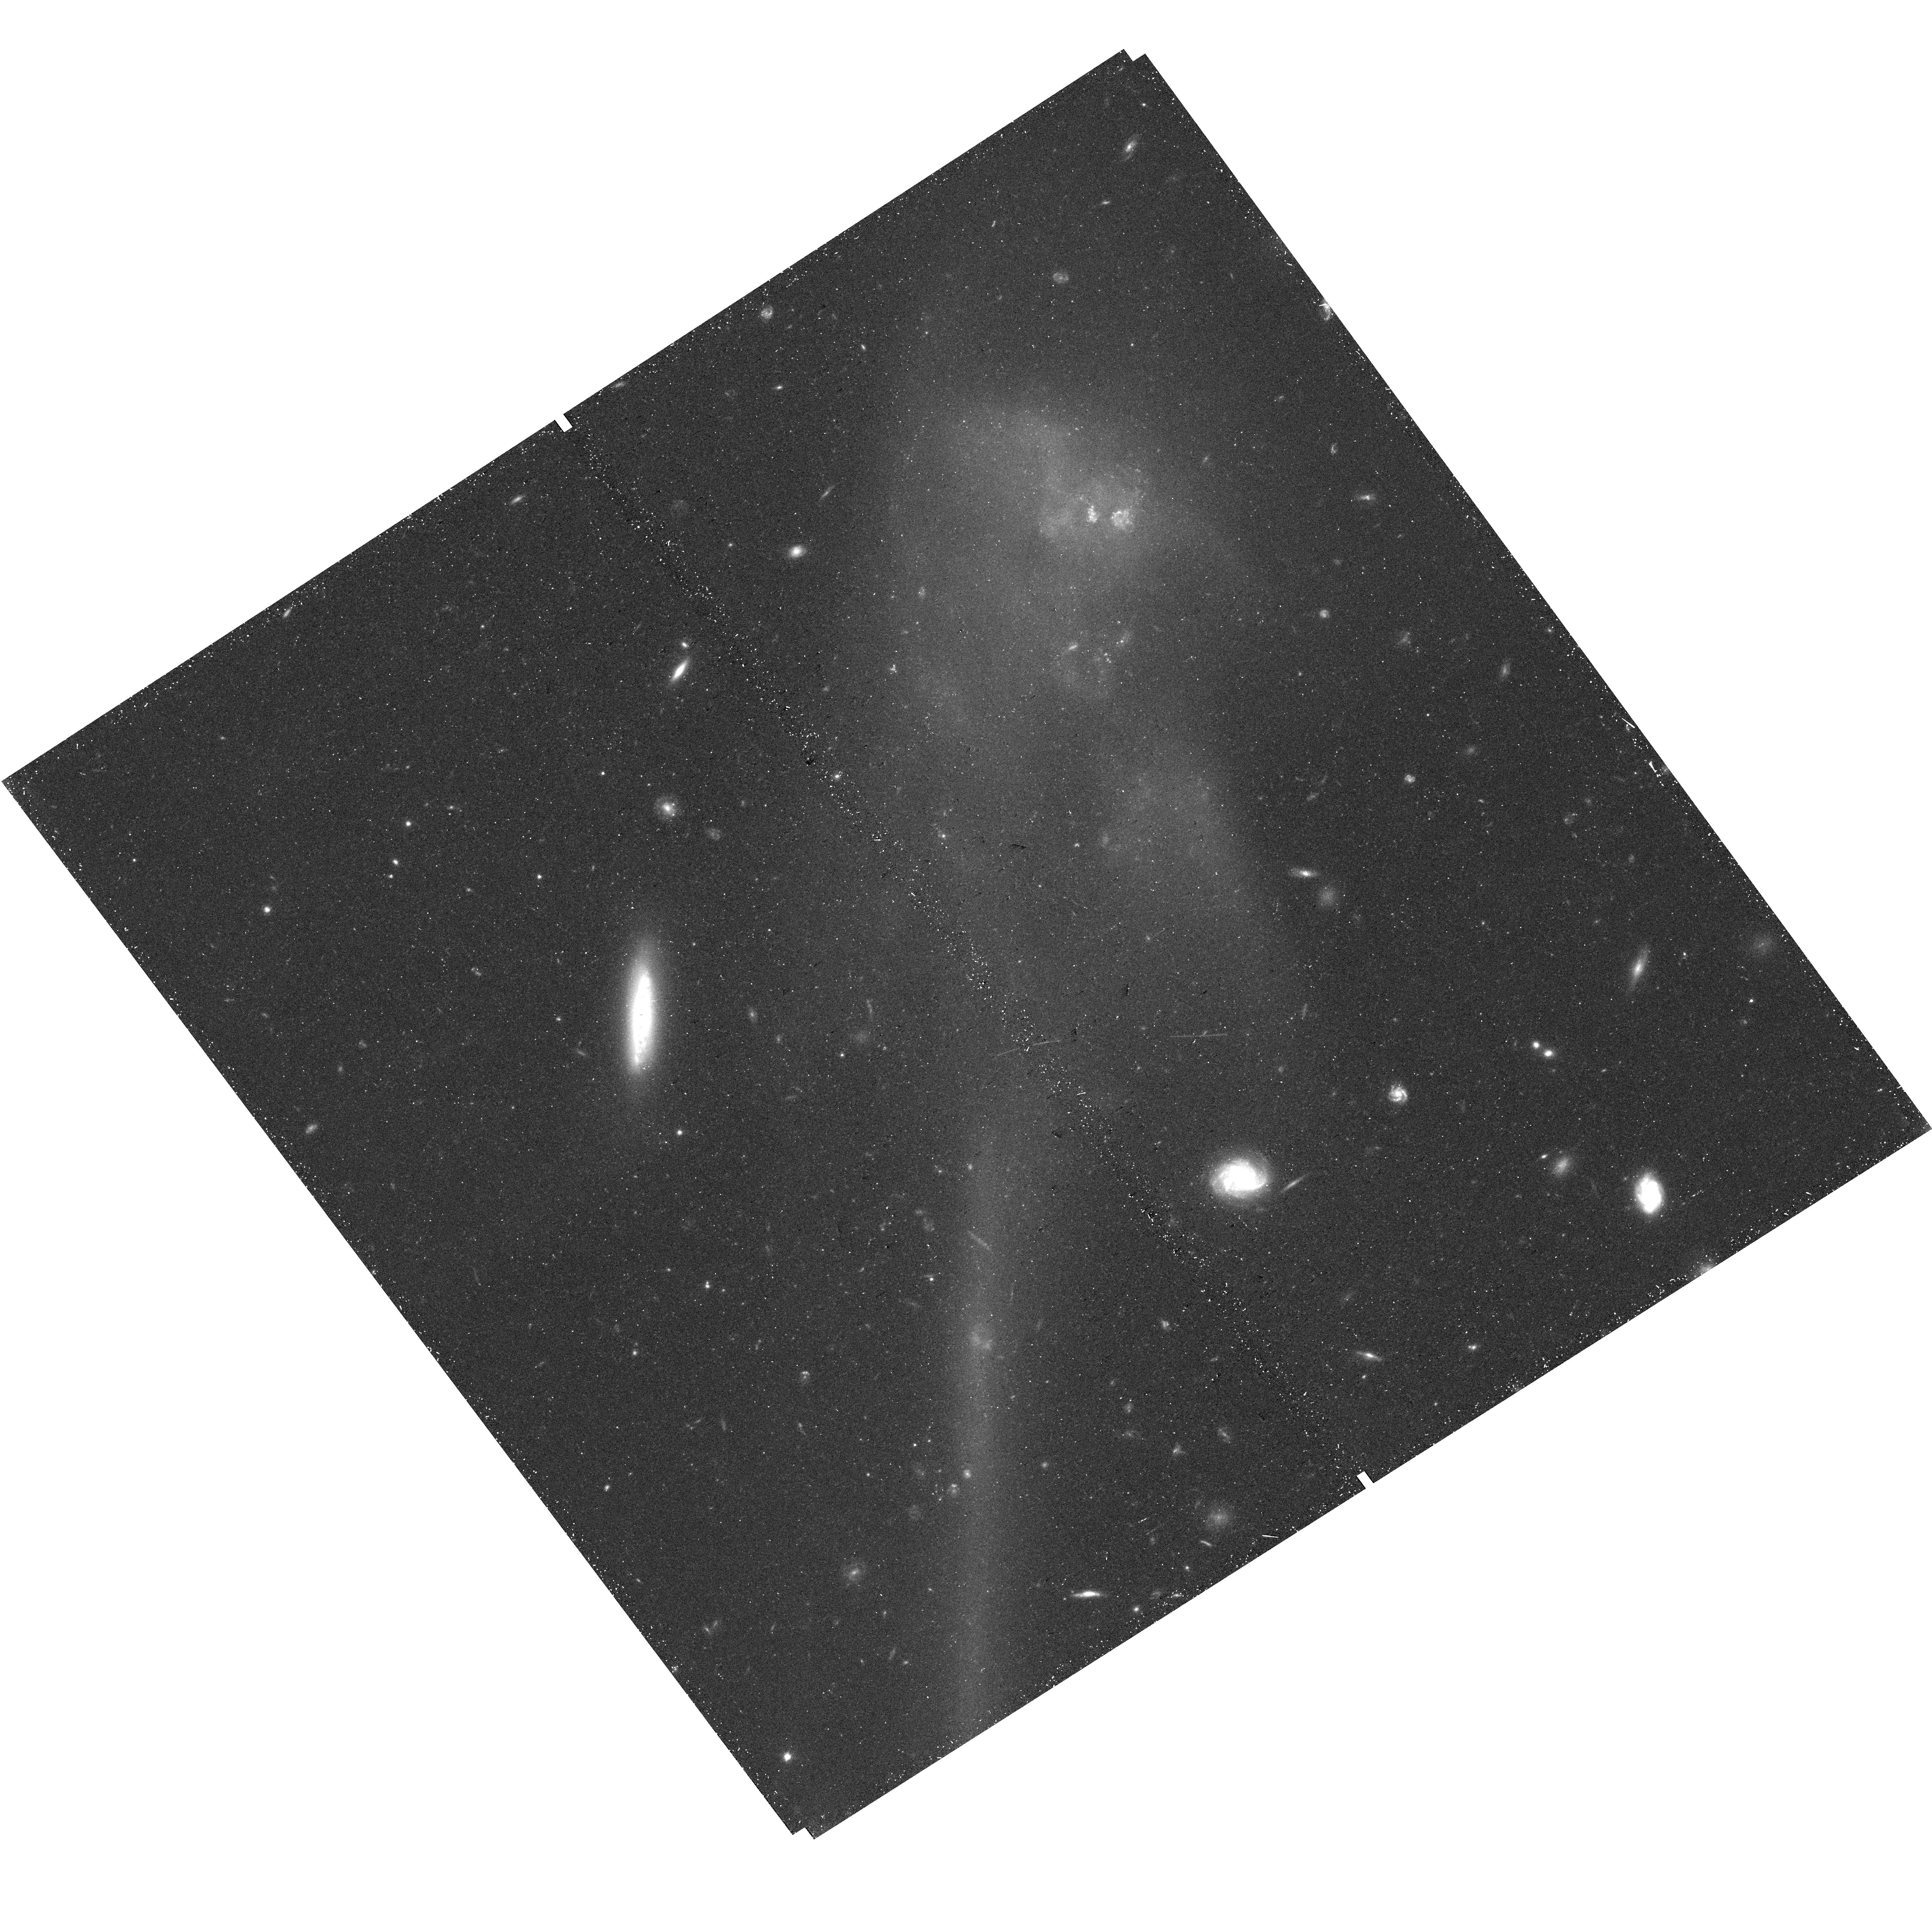
Target: ABELL-1185-F2-NEW
Instrument: WFC3/UVIS
Filter: F600LP
Exposure: 24 min
Observation ID: hst_17212_2b_wfc3_uvis_f600lp_ieyi2b

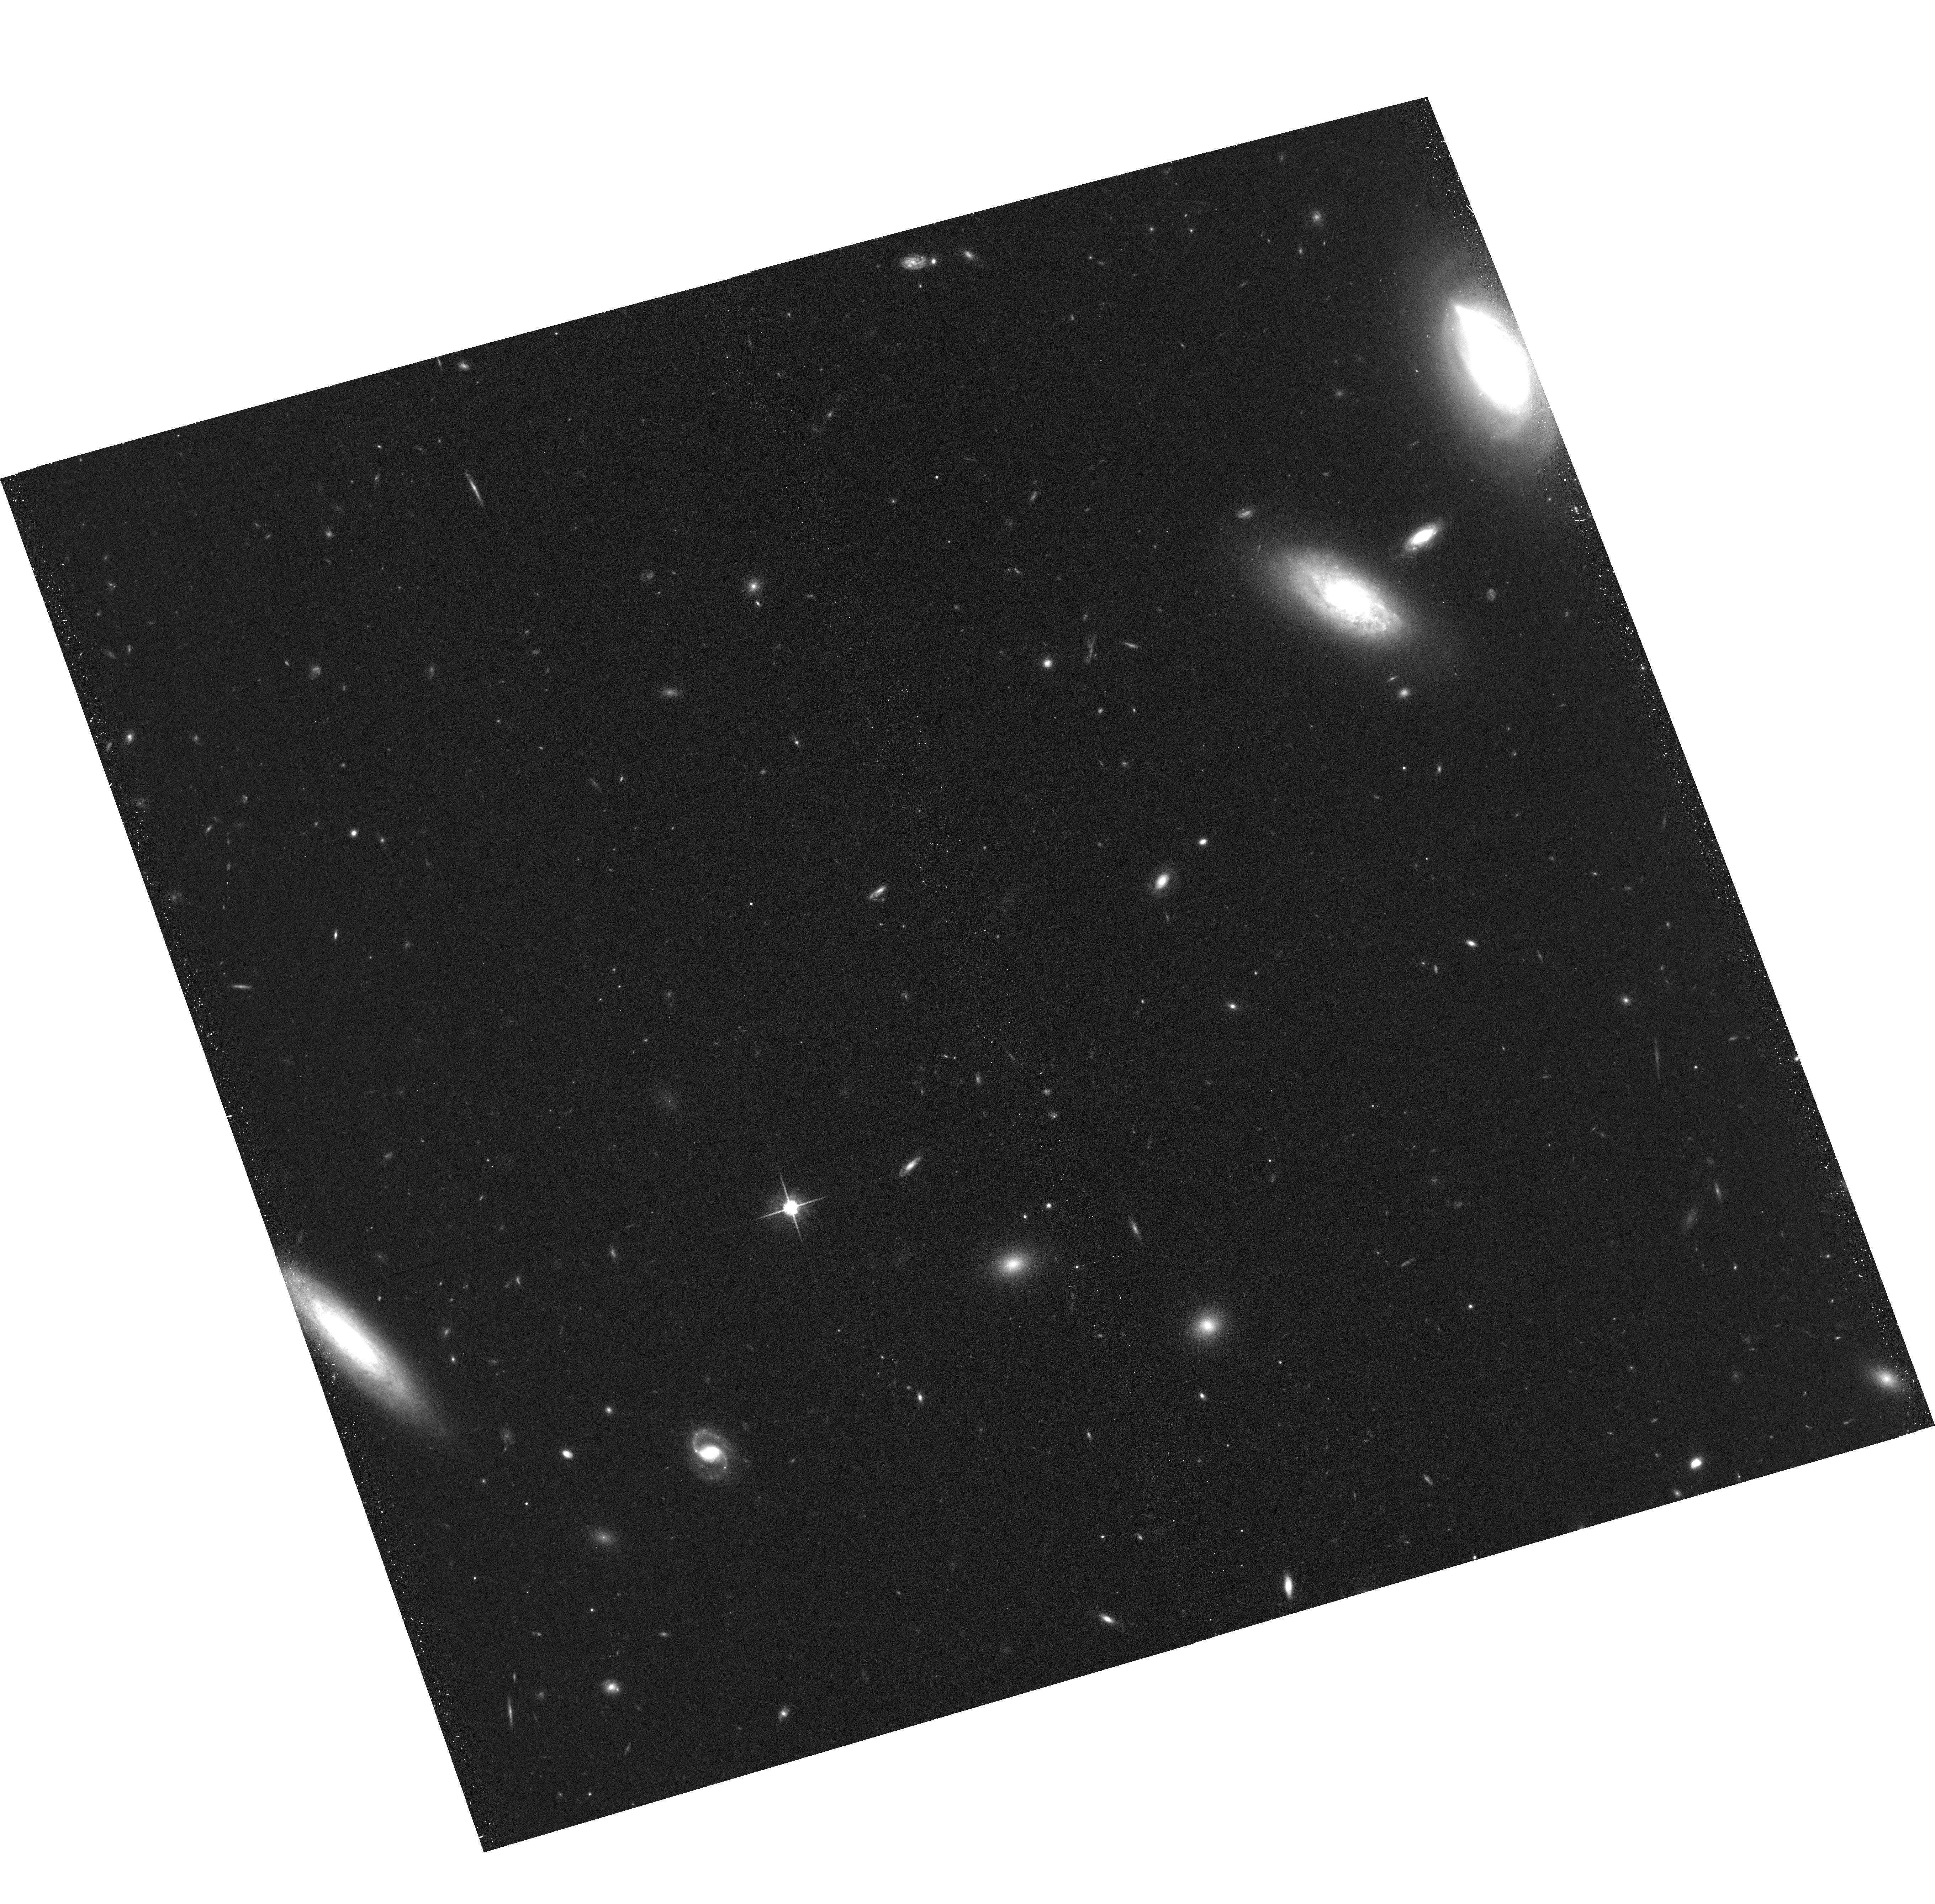
Target: field at RA 167.849°, Dec 28.659°
Instrument: ACS/WFC
Filter: F814W
Exposure: 33 min
Observation ID: hst_17212_02_acs_wfc_f814w_jeyi02

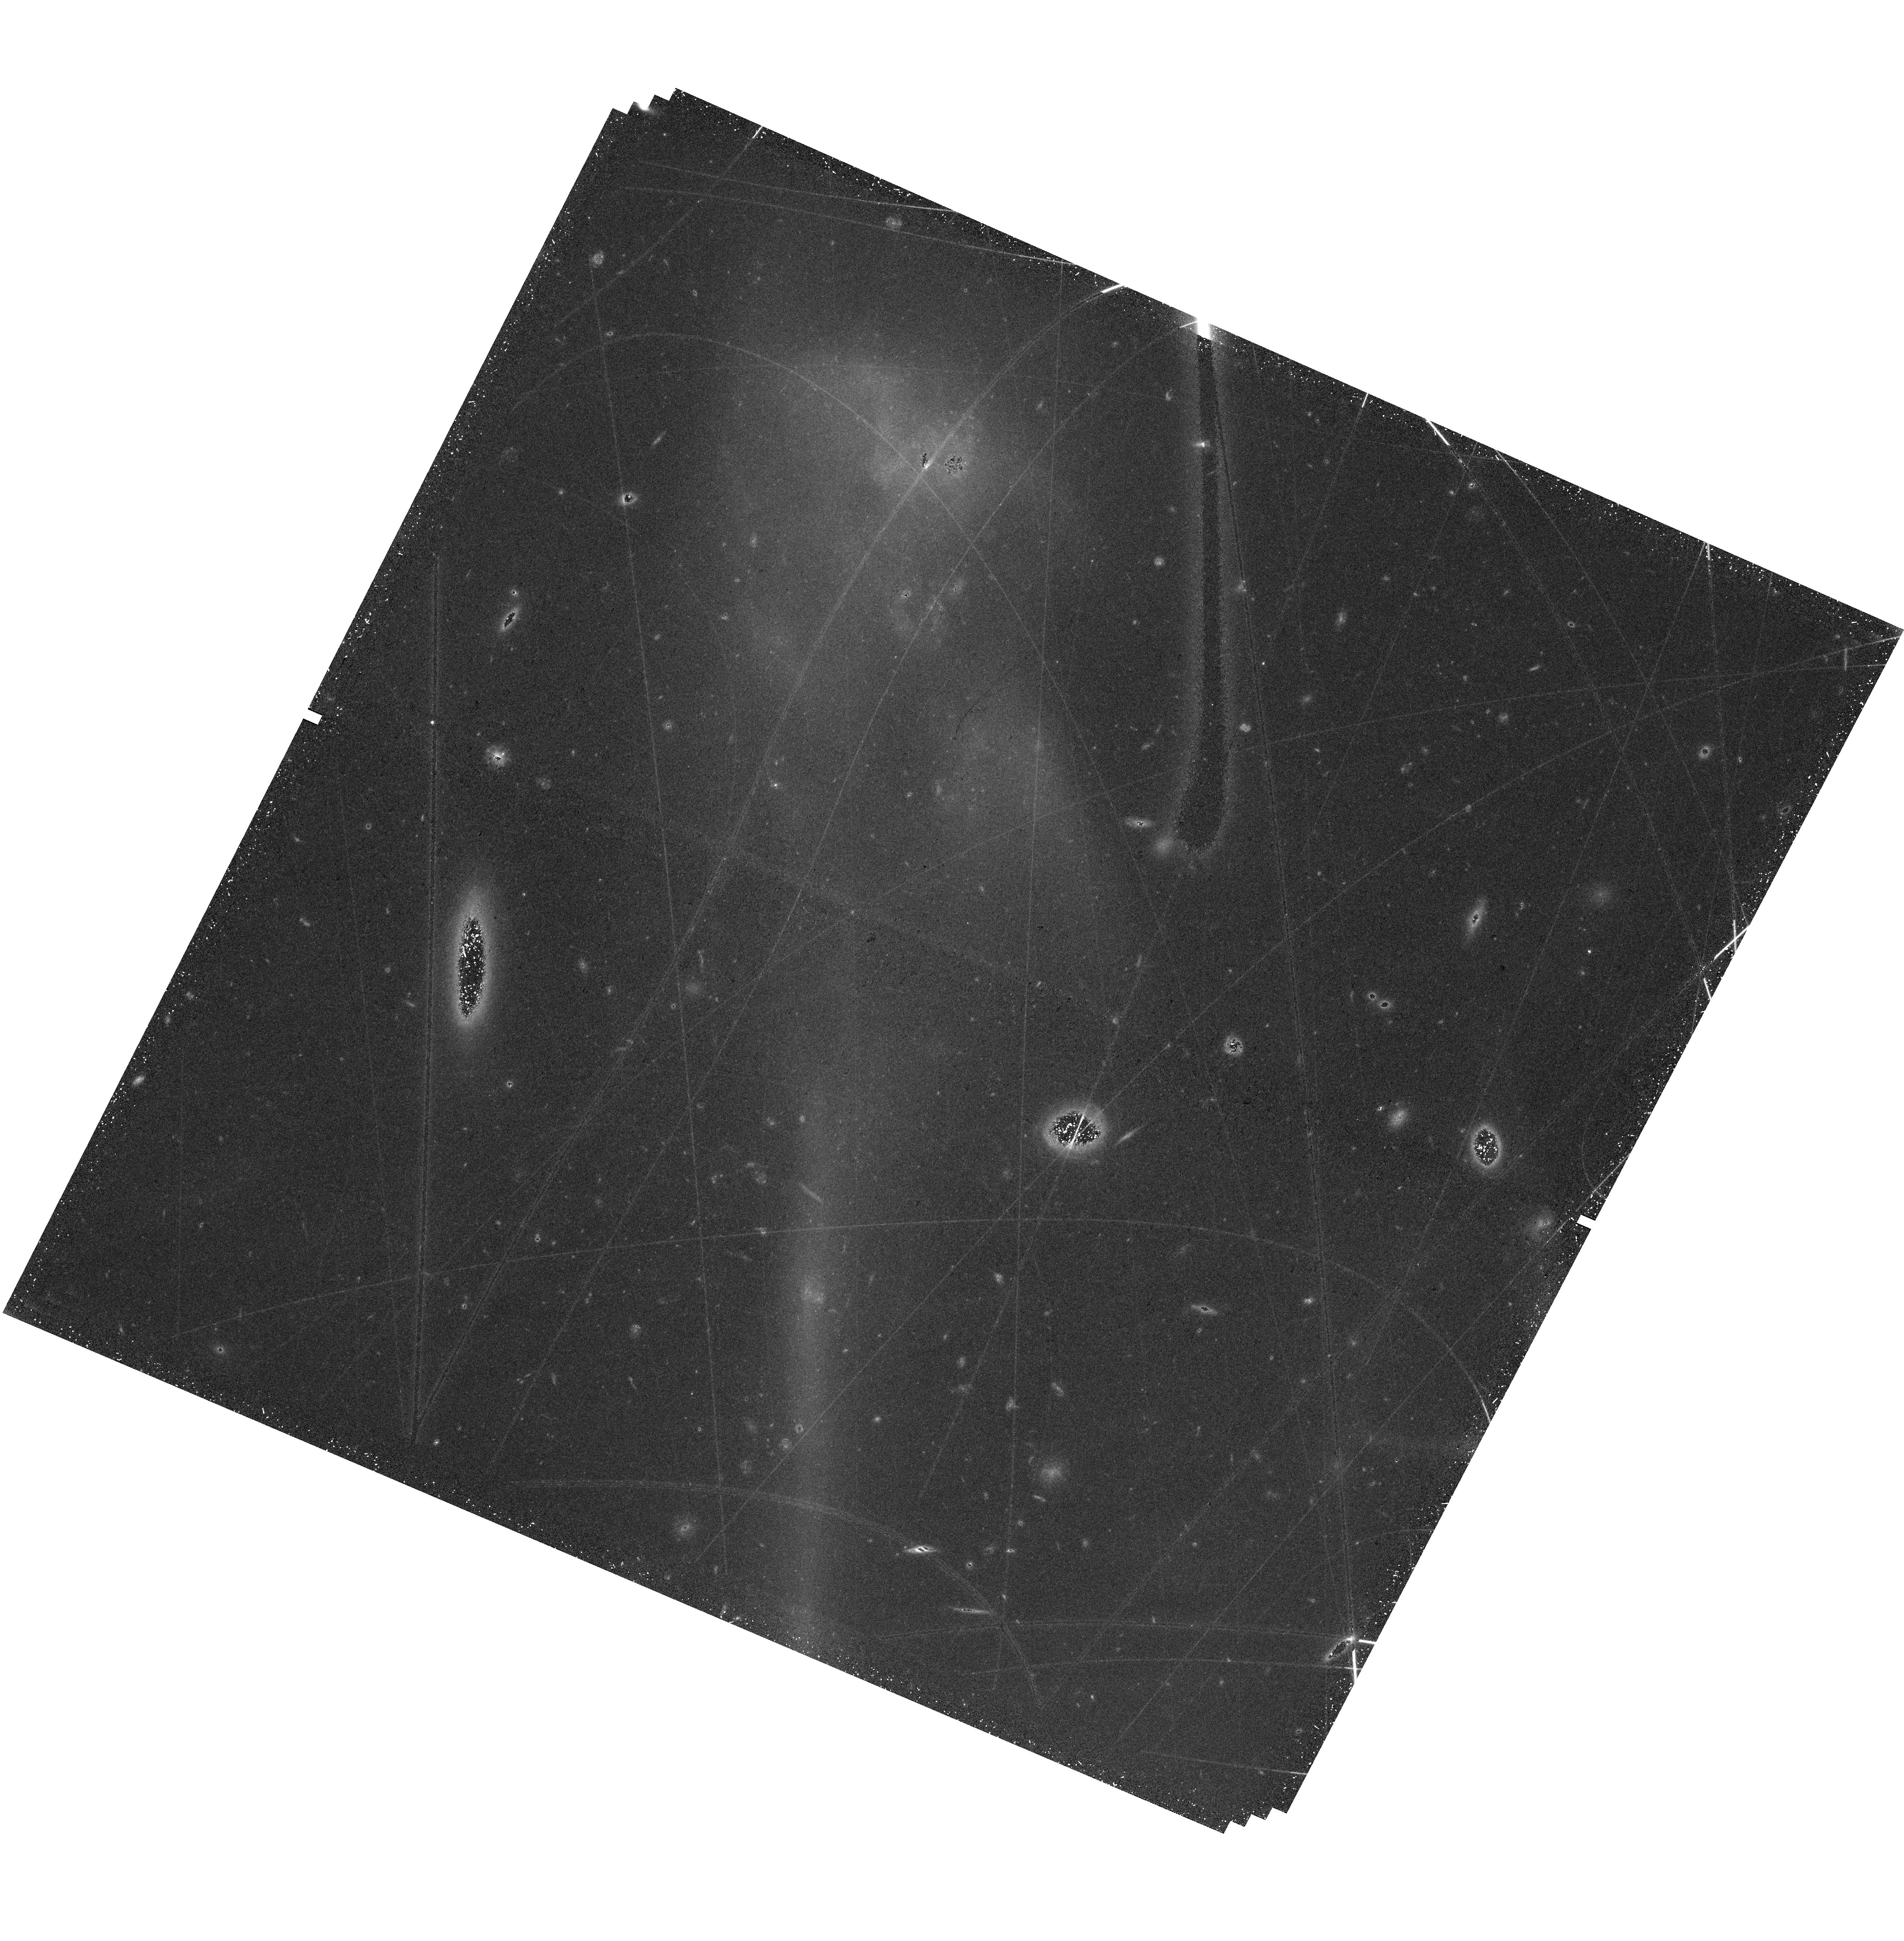
Target: ABELL-1185-F2
Instrument: WFC3/UVIS
Filter: F600LP
Exposure: 48 min
Observation ID: hst_17212_02_wfc3_uvis_f600lp_ieyi02

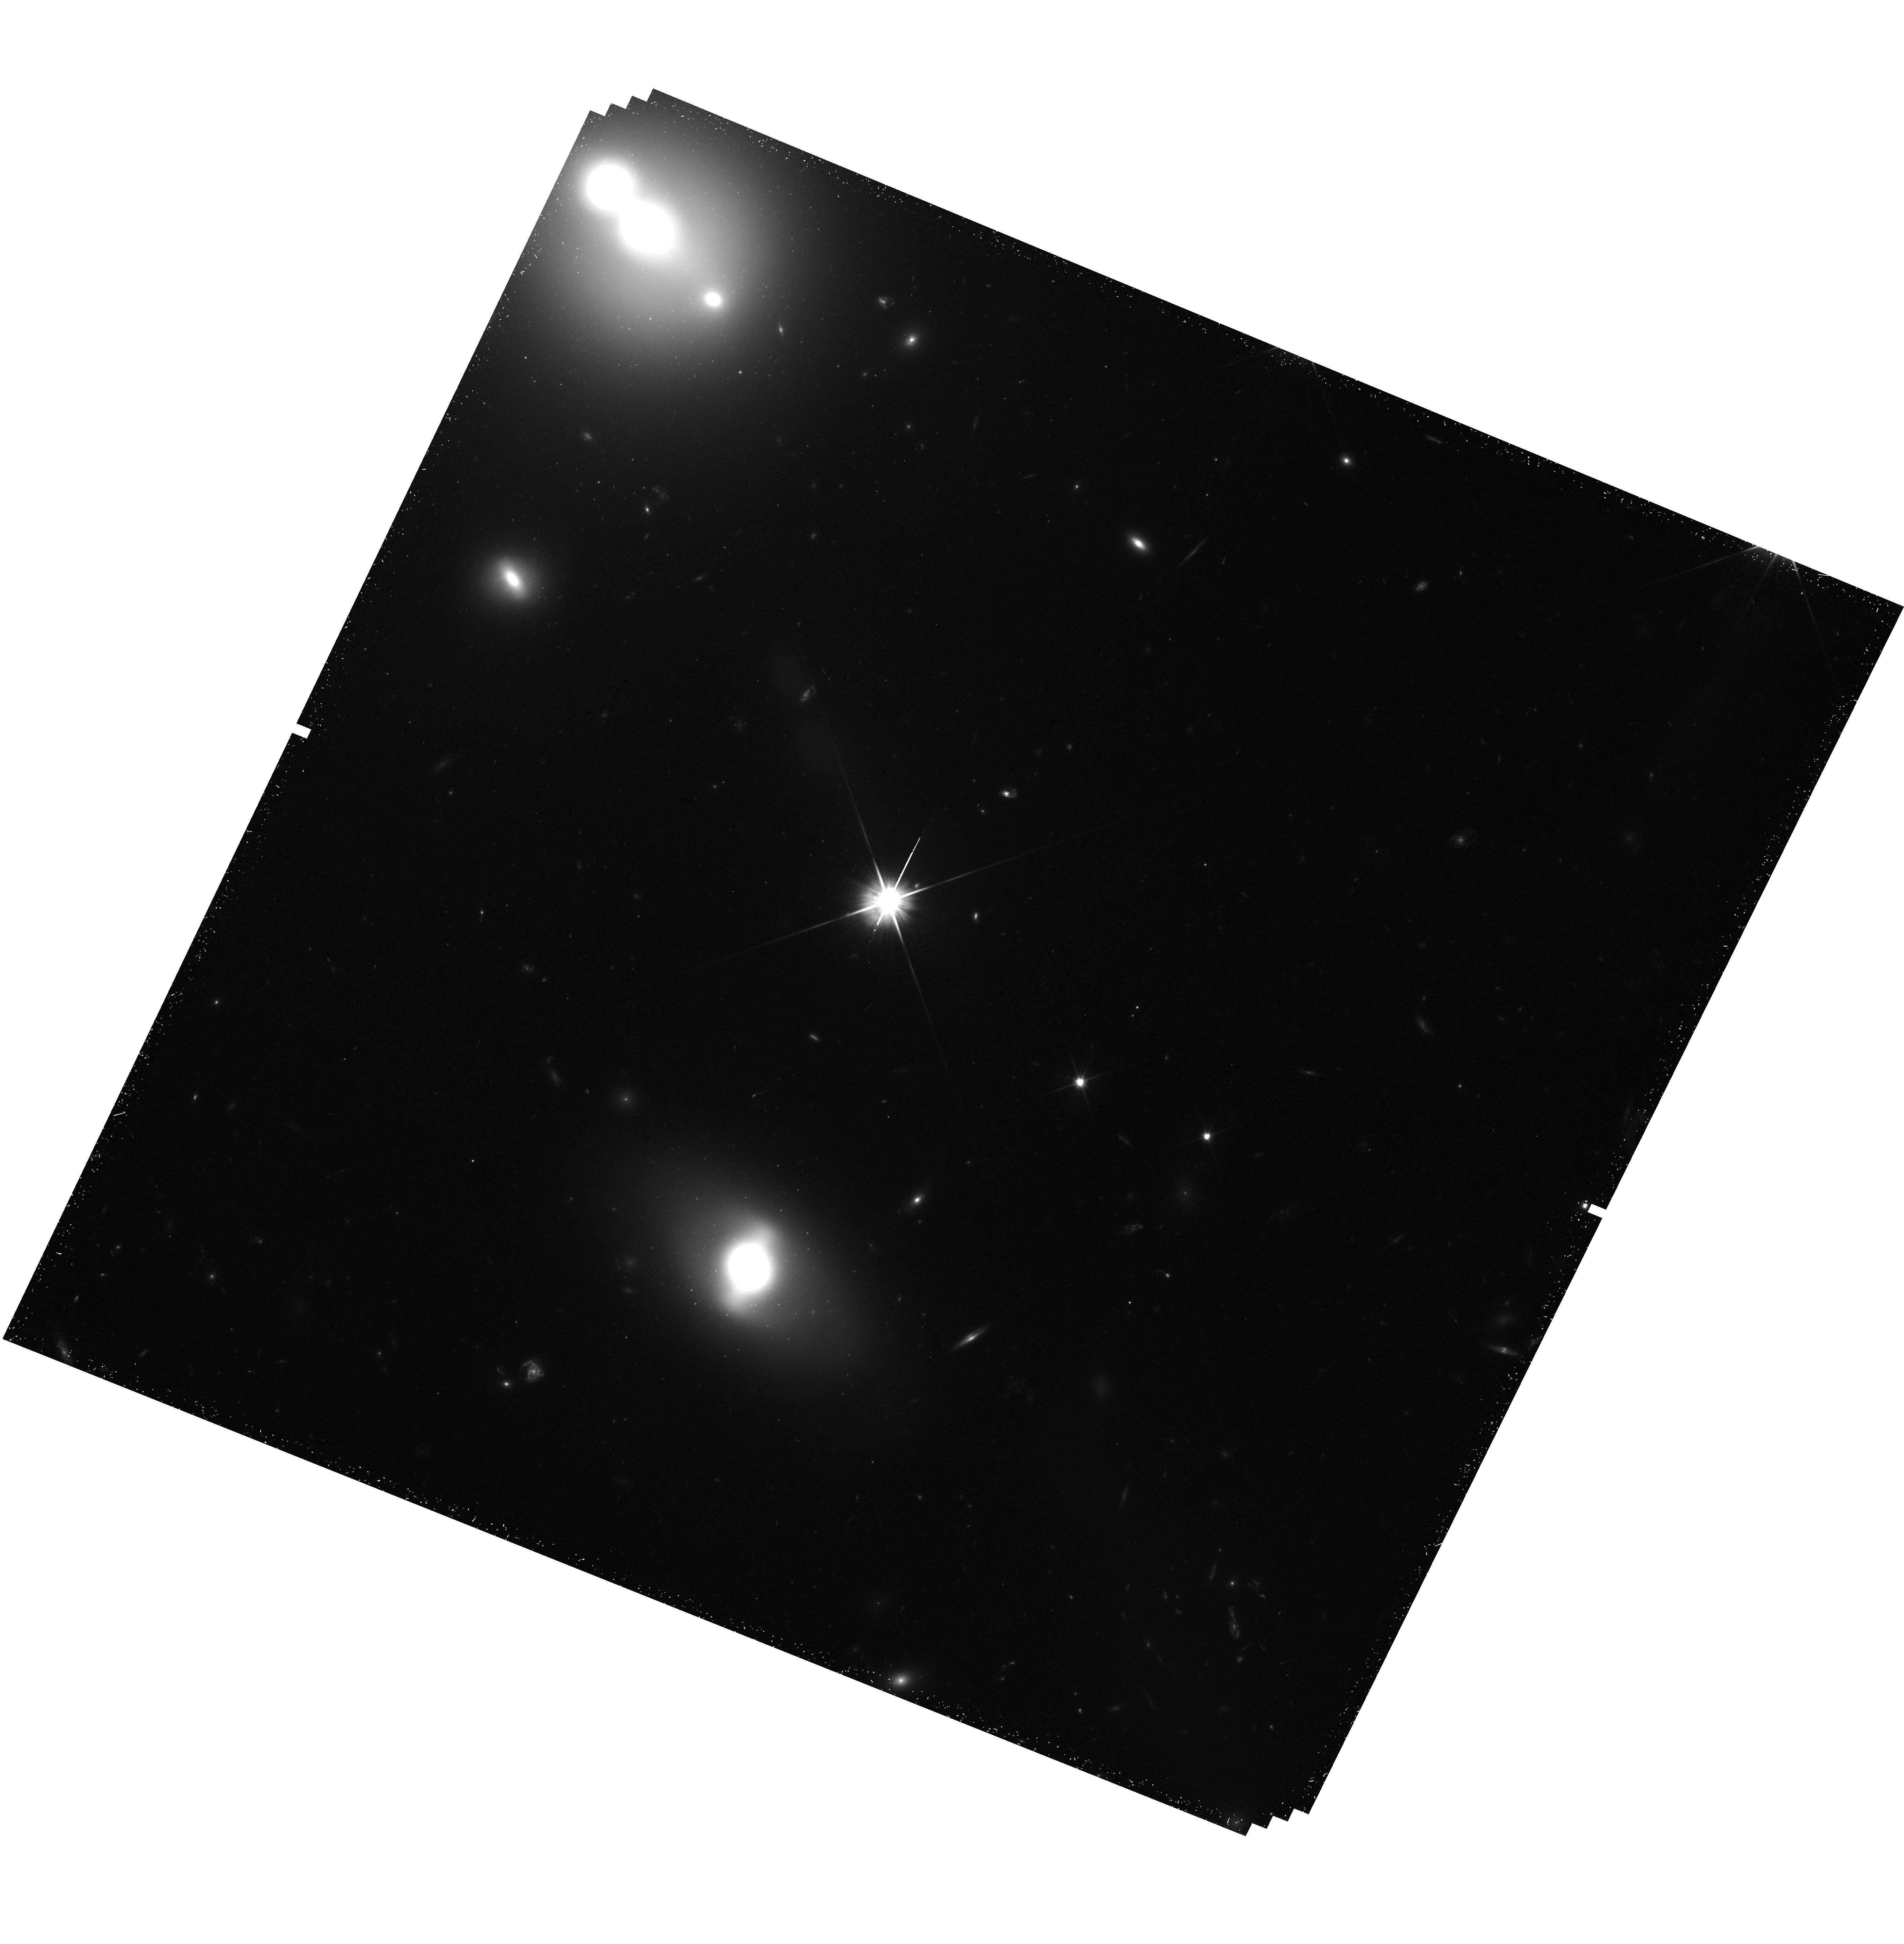
Target: ABELL-1185-F9
Instrument: WFC3/UVIS
Filter: F600LP
Exposure: 48 min
Observation ID: hst_17212_09_wfc3_uvis_f600lp_ieyi09

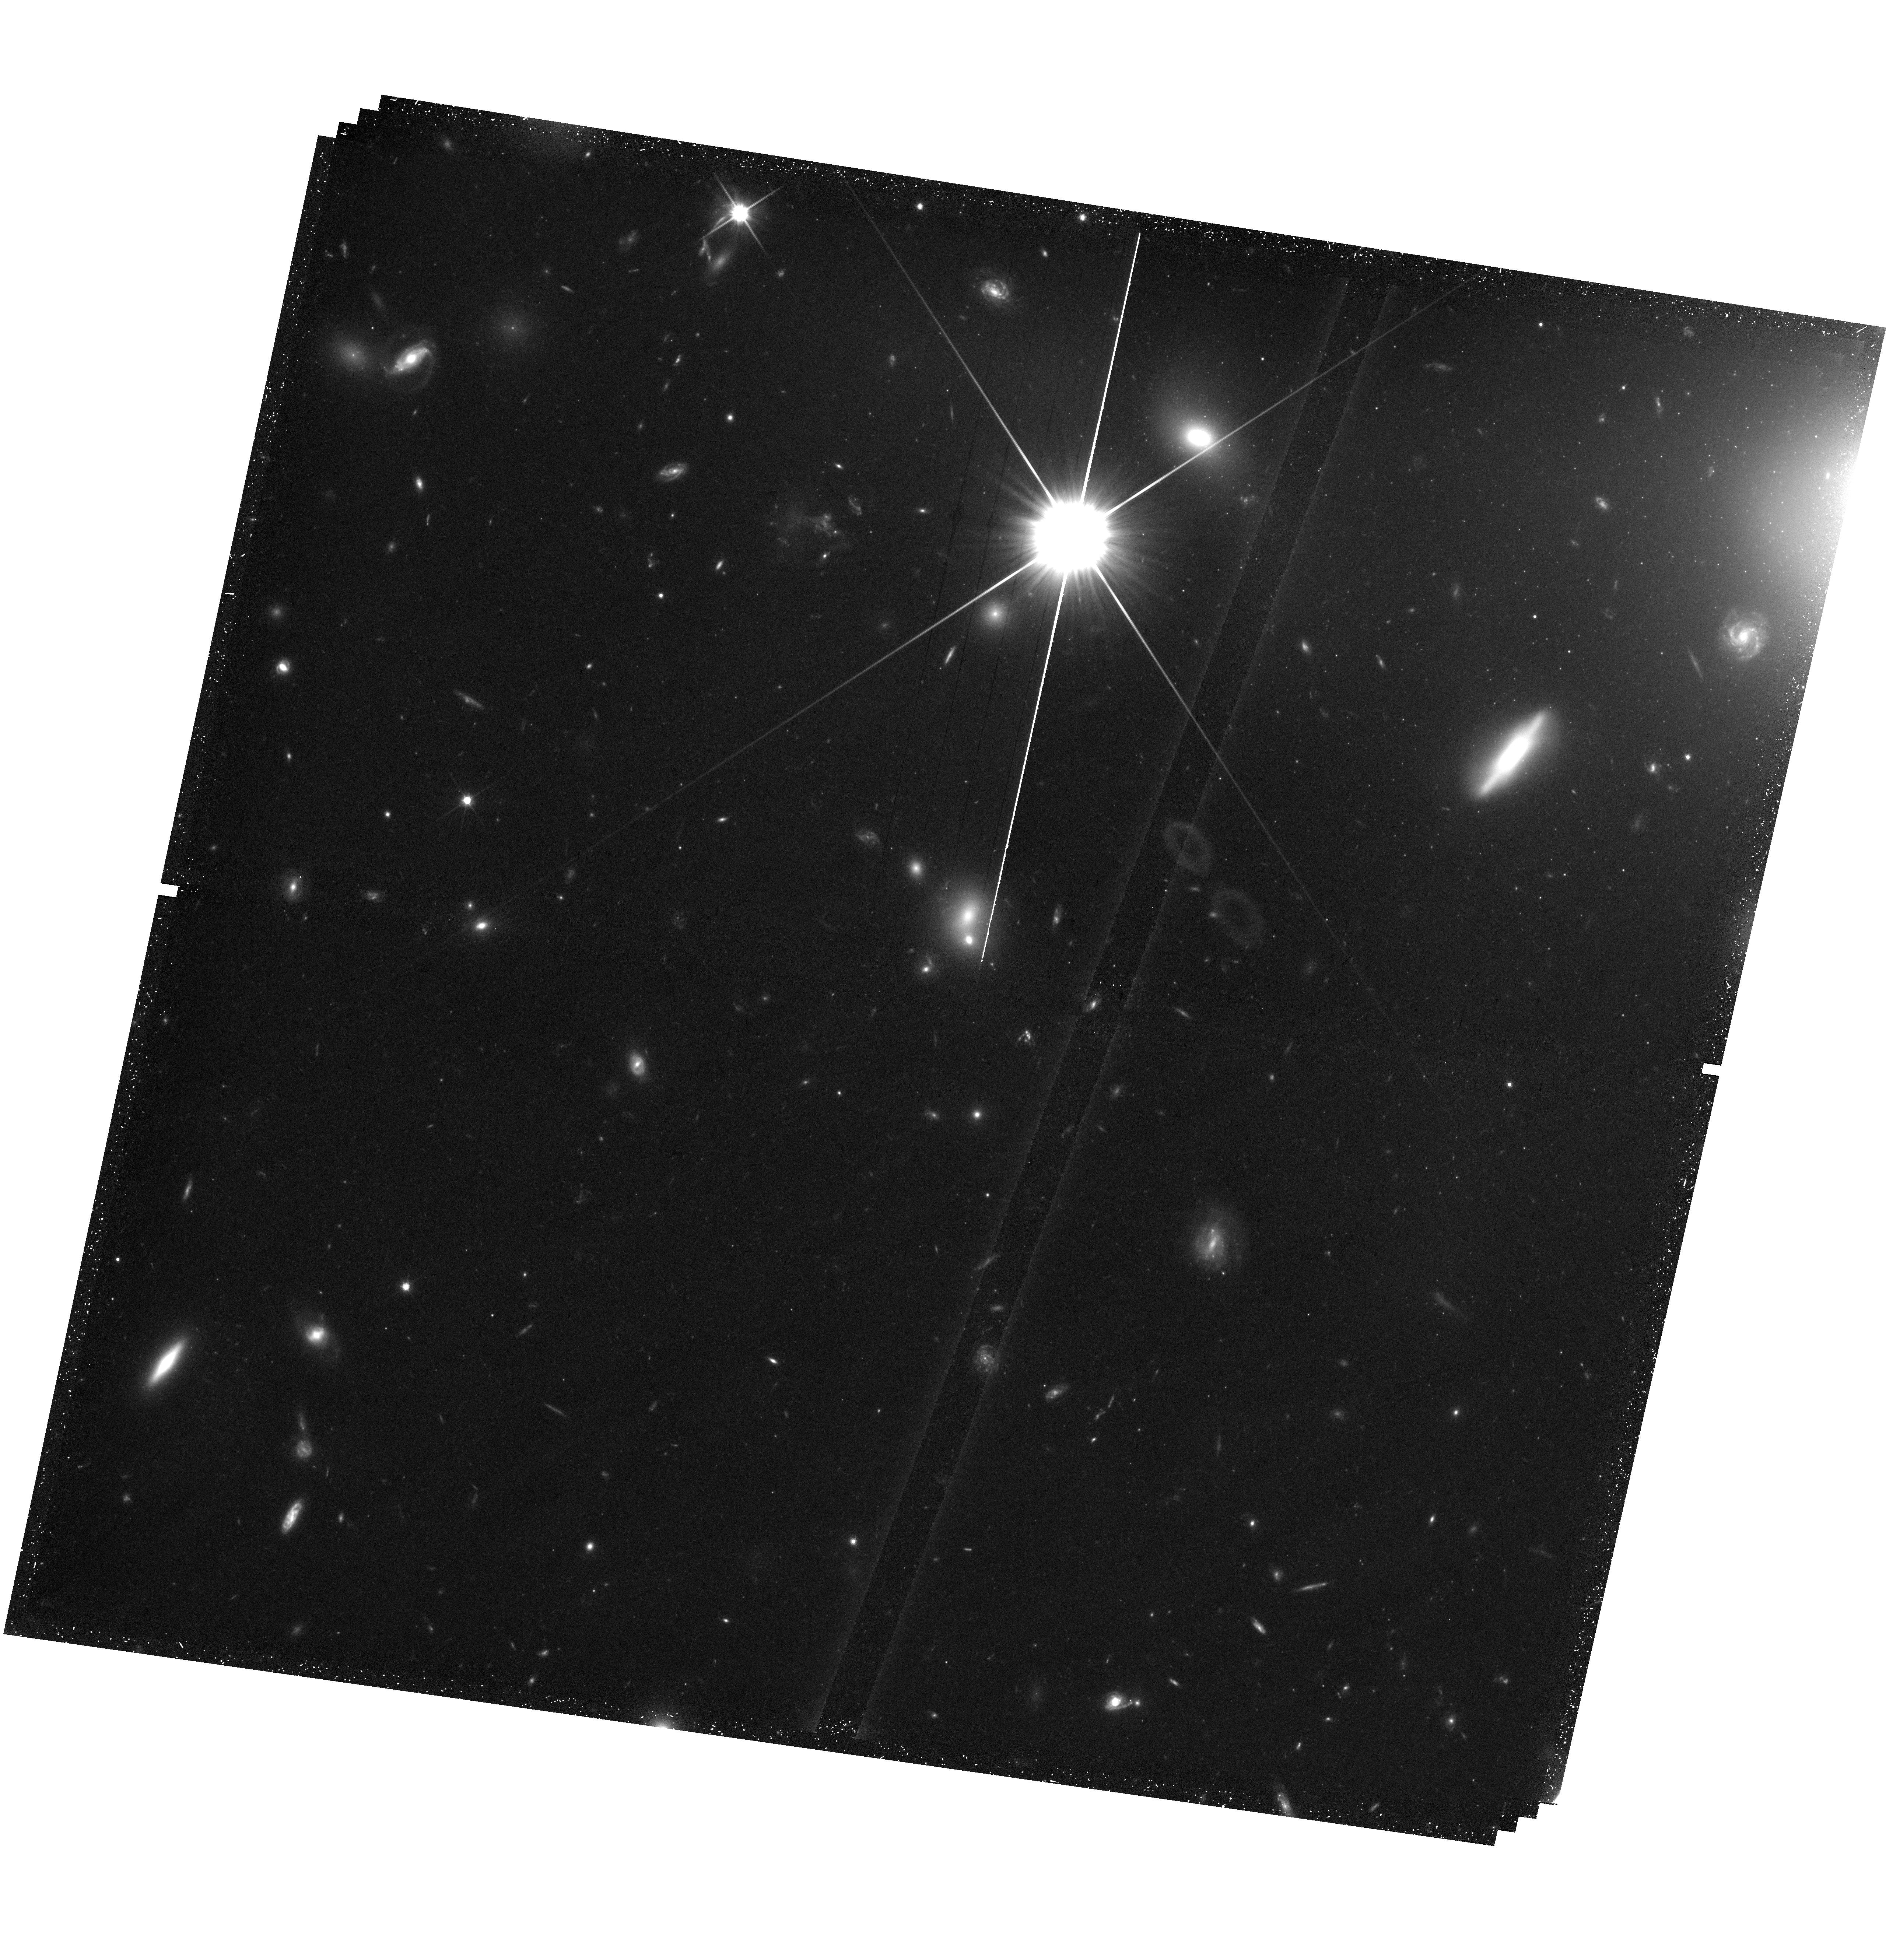
Target: ABELL-1185-F8
Instrument: WFC3/UVIS
Filter: F600LP
Exposure: 52 min
Observation ID: hst_17212_08_wfc3_uvis_f600lp_ieyi08

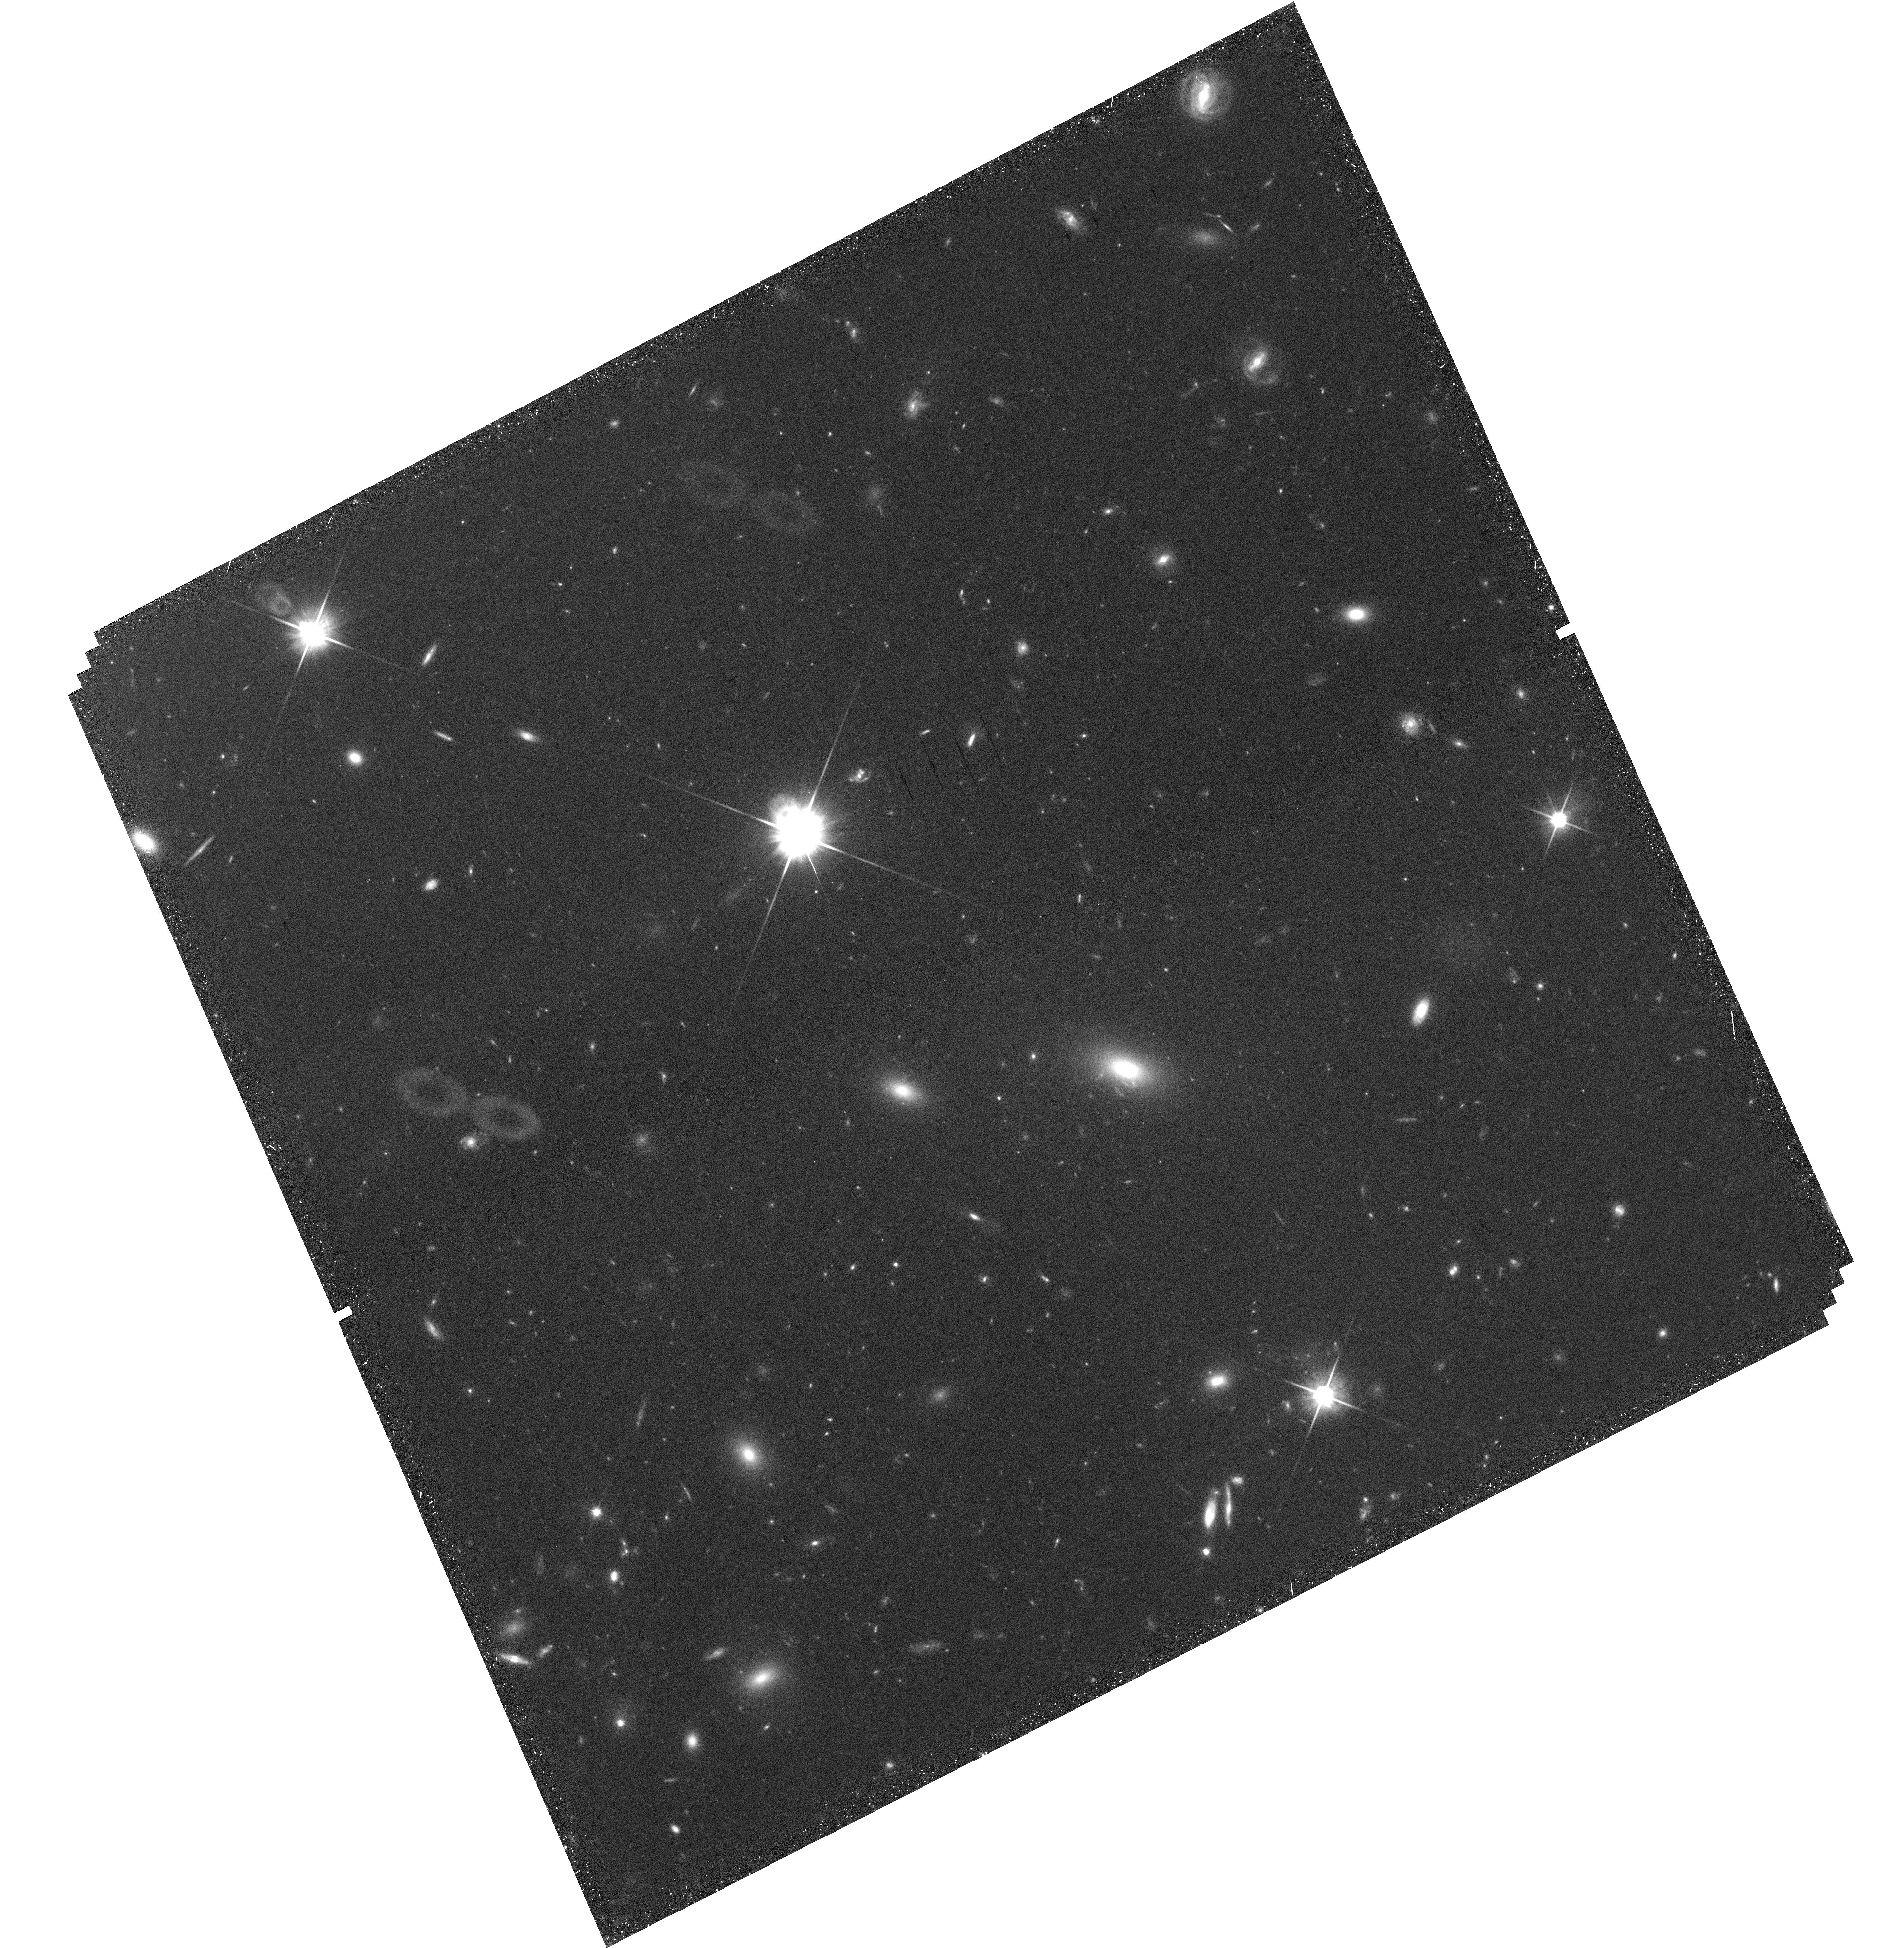
Target: ABELL-1185-F13
Instrument: WFC3/UVIS
Filter: F600LP
Exposure: 53 min
Observation ID: hst_17212_13_wfc3_uvis_f600lp_ieyi13

Caught in the Act: The Hierarchical Formation of Abell 1185 (PI: West, Michael J.)

Abell 1185 is a nearby example of a rich galaxy cluster still undergoing violent hierarchical assembly. Its brightest member galaxy, NGC 3550, is offset by 150 kpc from the cluster's dynamical center and is in the throes of cannibalizing several neighbors. Abell 1185 is also home to a population of intergalactic globular clusters, as well as the interacting system Arp 105, a spectacular collision between two galaxies that has spawned a compact region of intense star formation known as Ambartsumian's Knot as well as a 100-kpc-long tidal tail with embedded star clusters and newborn dwarf galaxies. Abell 1185 offers a unique opportunity to witness the ongoing birth of a dynamically young cluster and its constituents, a present-day analog to cluster formation at earlier epochs. We propose to carry out a comprehensive WFC3+ACS imaging survey of A1185 to learn more about the ongoing creation of galactic and intergalactic stellar populations in this dynamic environment. The resulting dataset will be of comparable legacy value to the ACS Treasury Survey of the Coma Cluster (GO 10861) for a fraction of the investment of time, providing a snapshot of a rich cluster environment that represents an important earlier stage in galaxy cluster evolution.